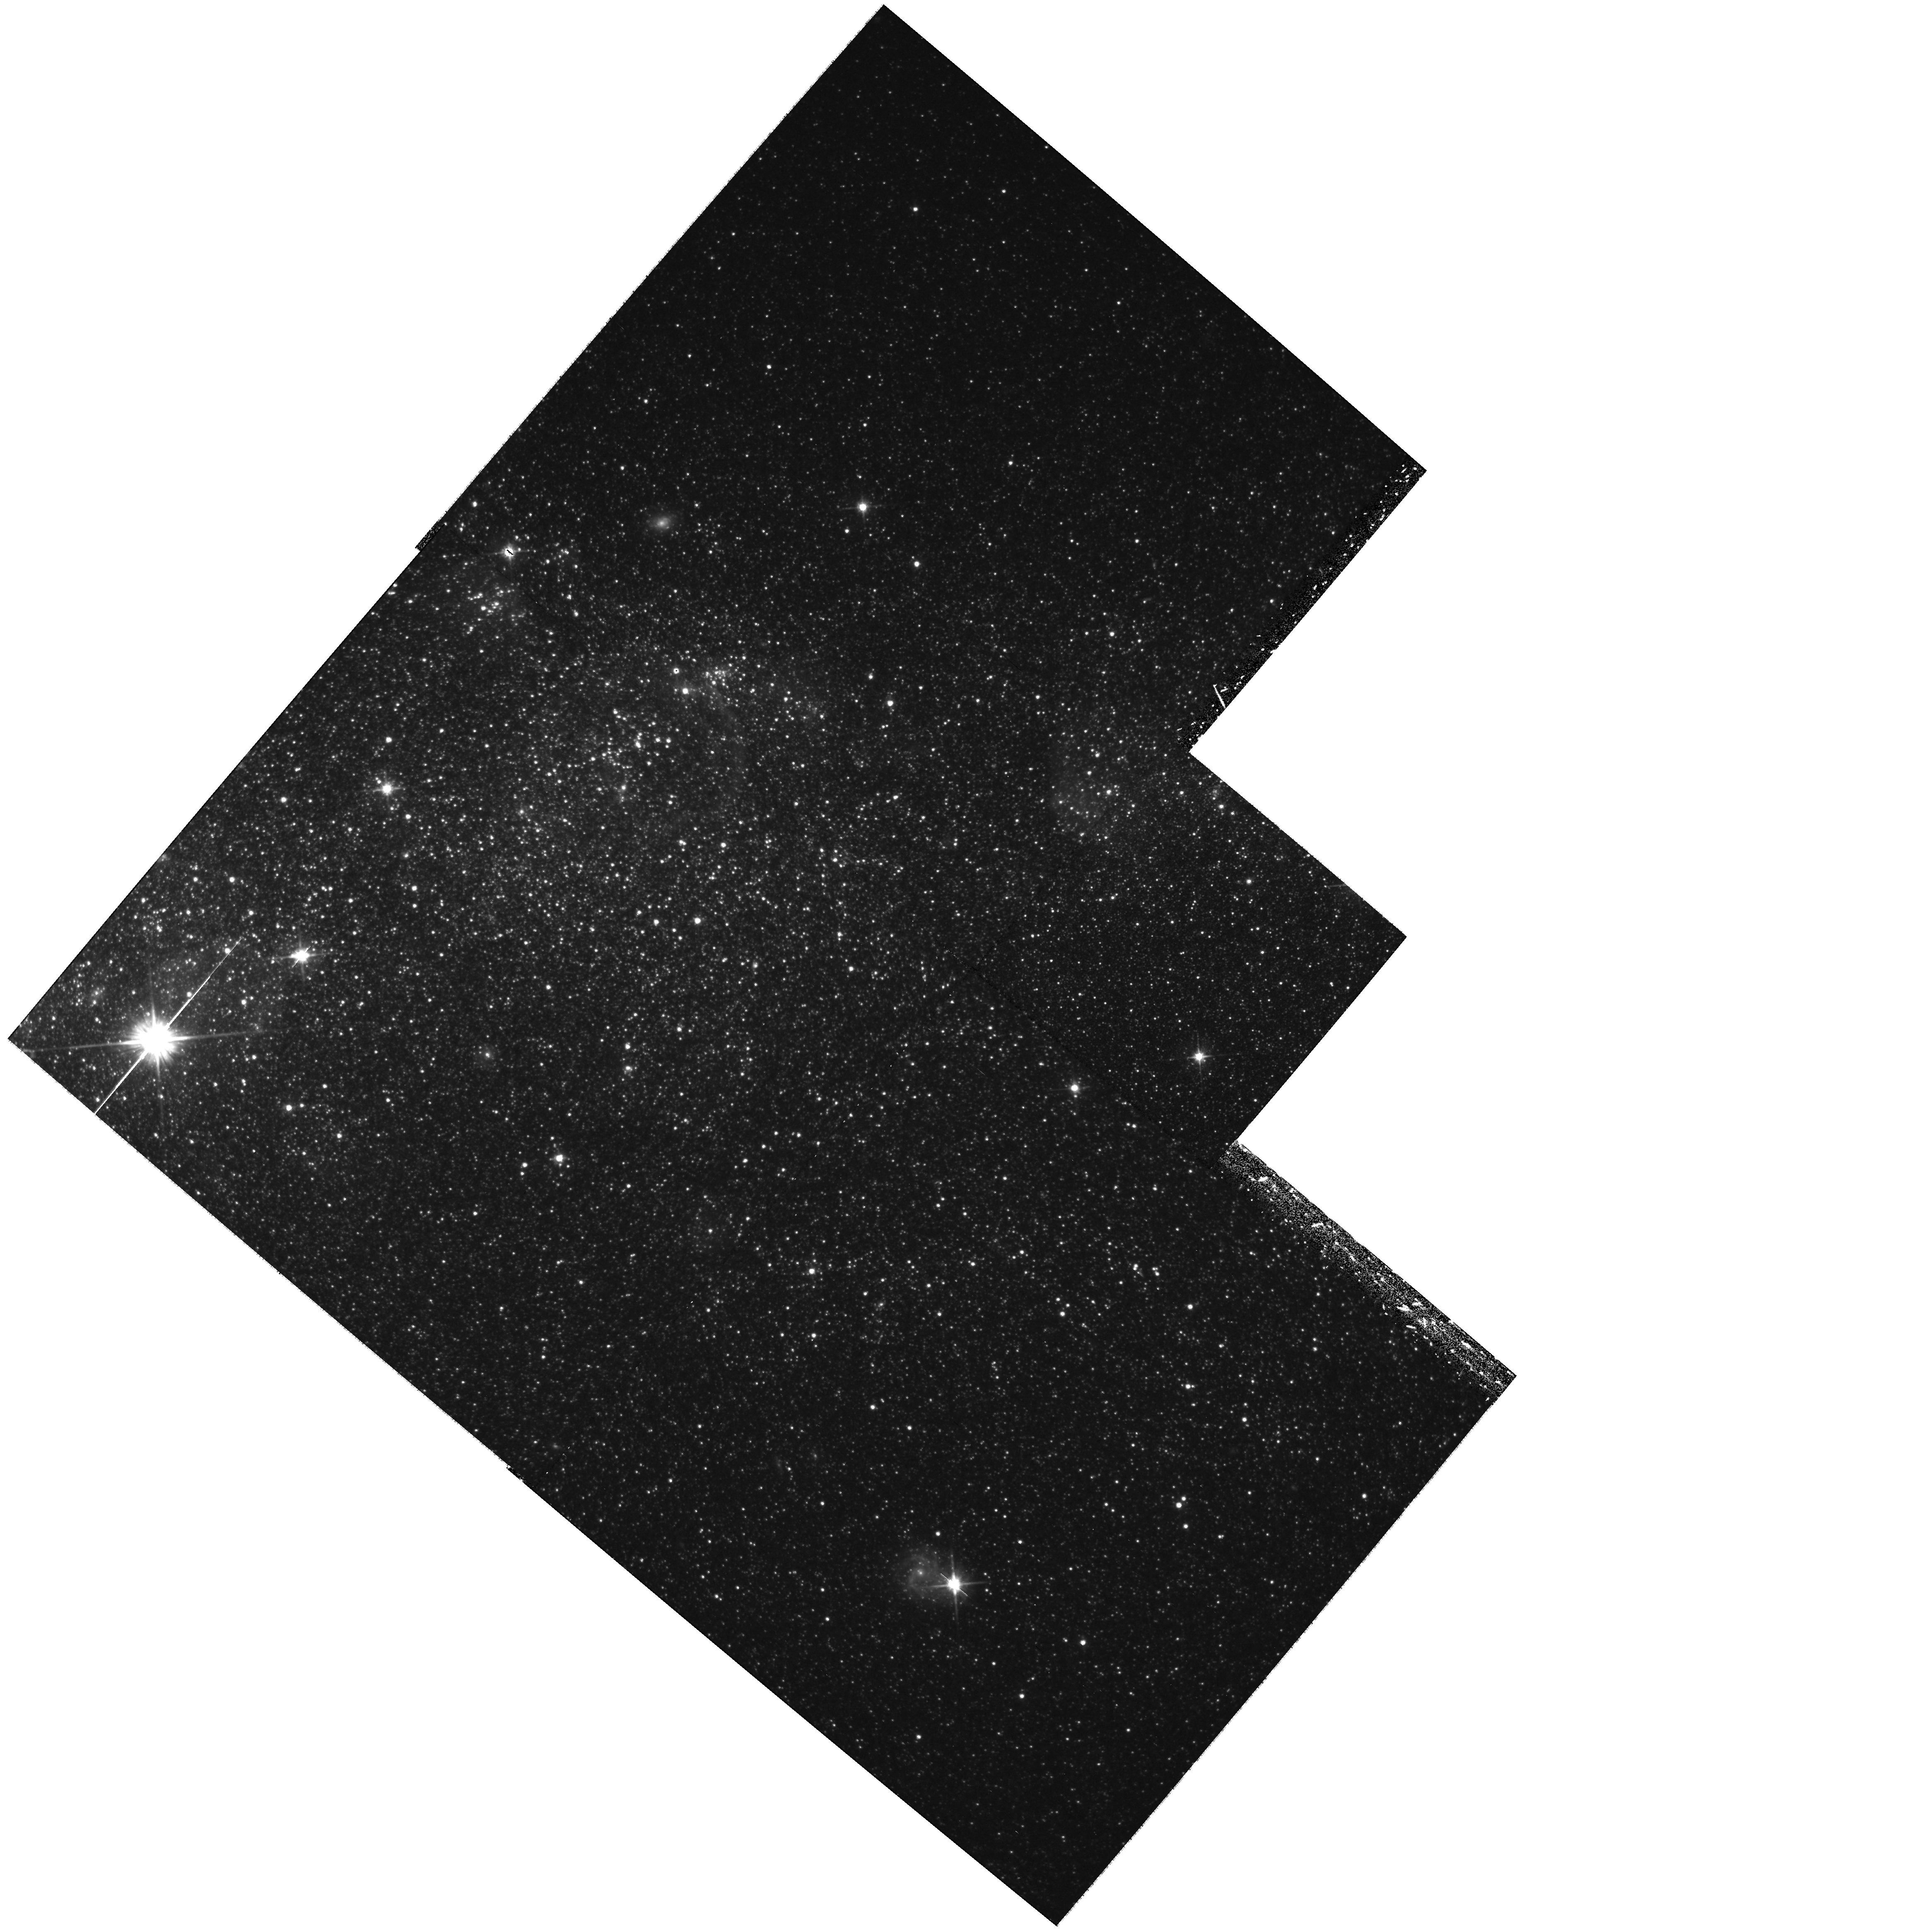
Target: NGC3109-WIDE3. Instrument: WFPC2/PC. Filter: F606W. Exposure: 40 min. Observation ID: hst_11307_03_wfpc2_pc_f606w_ua3j03

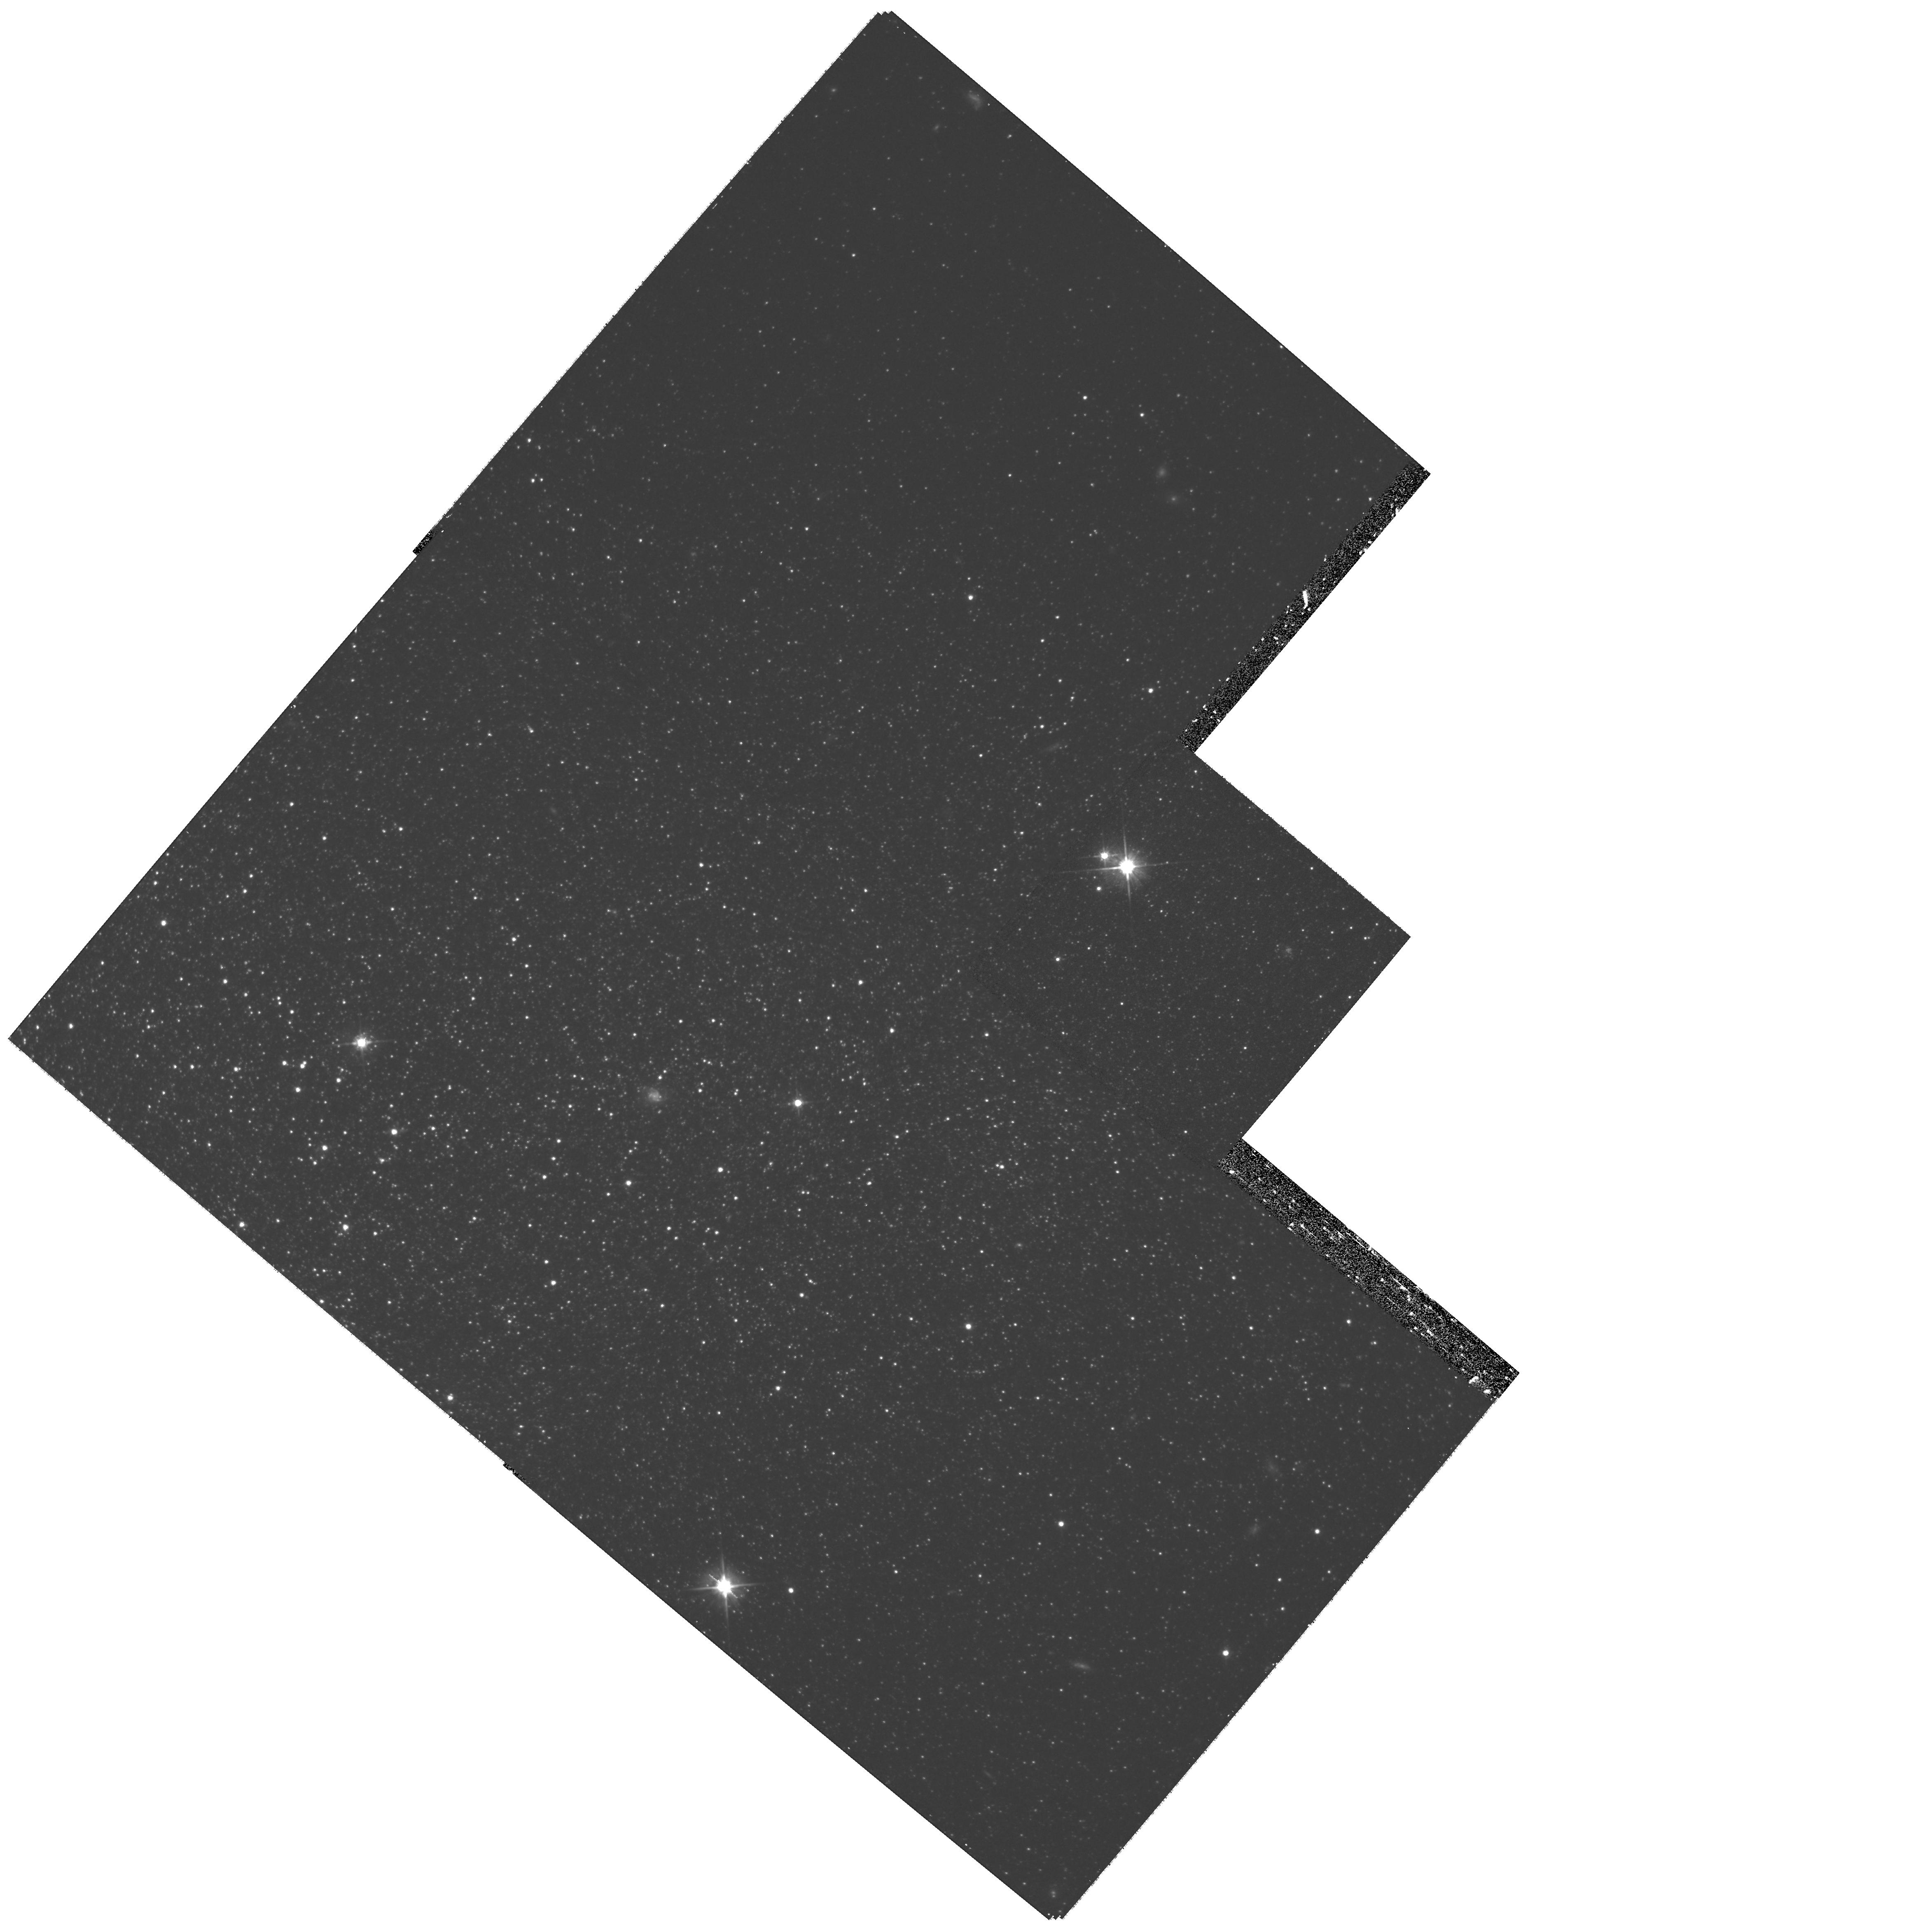
Target: NGC3109-WIDE1. Instrument: WFPC2/PC. Filter: F606W. Exposure: 45 min. Observation ID: hst_11307_01_wfpc2_pc_f606w_ua3j01

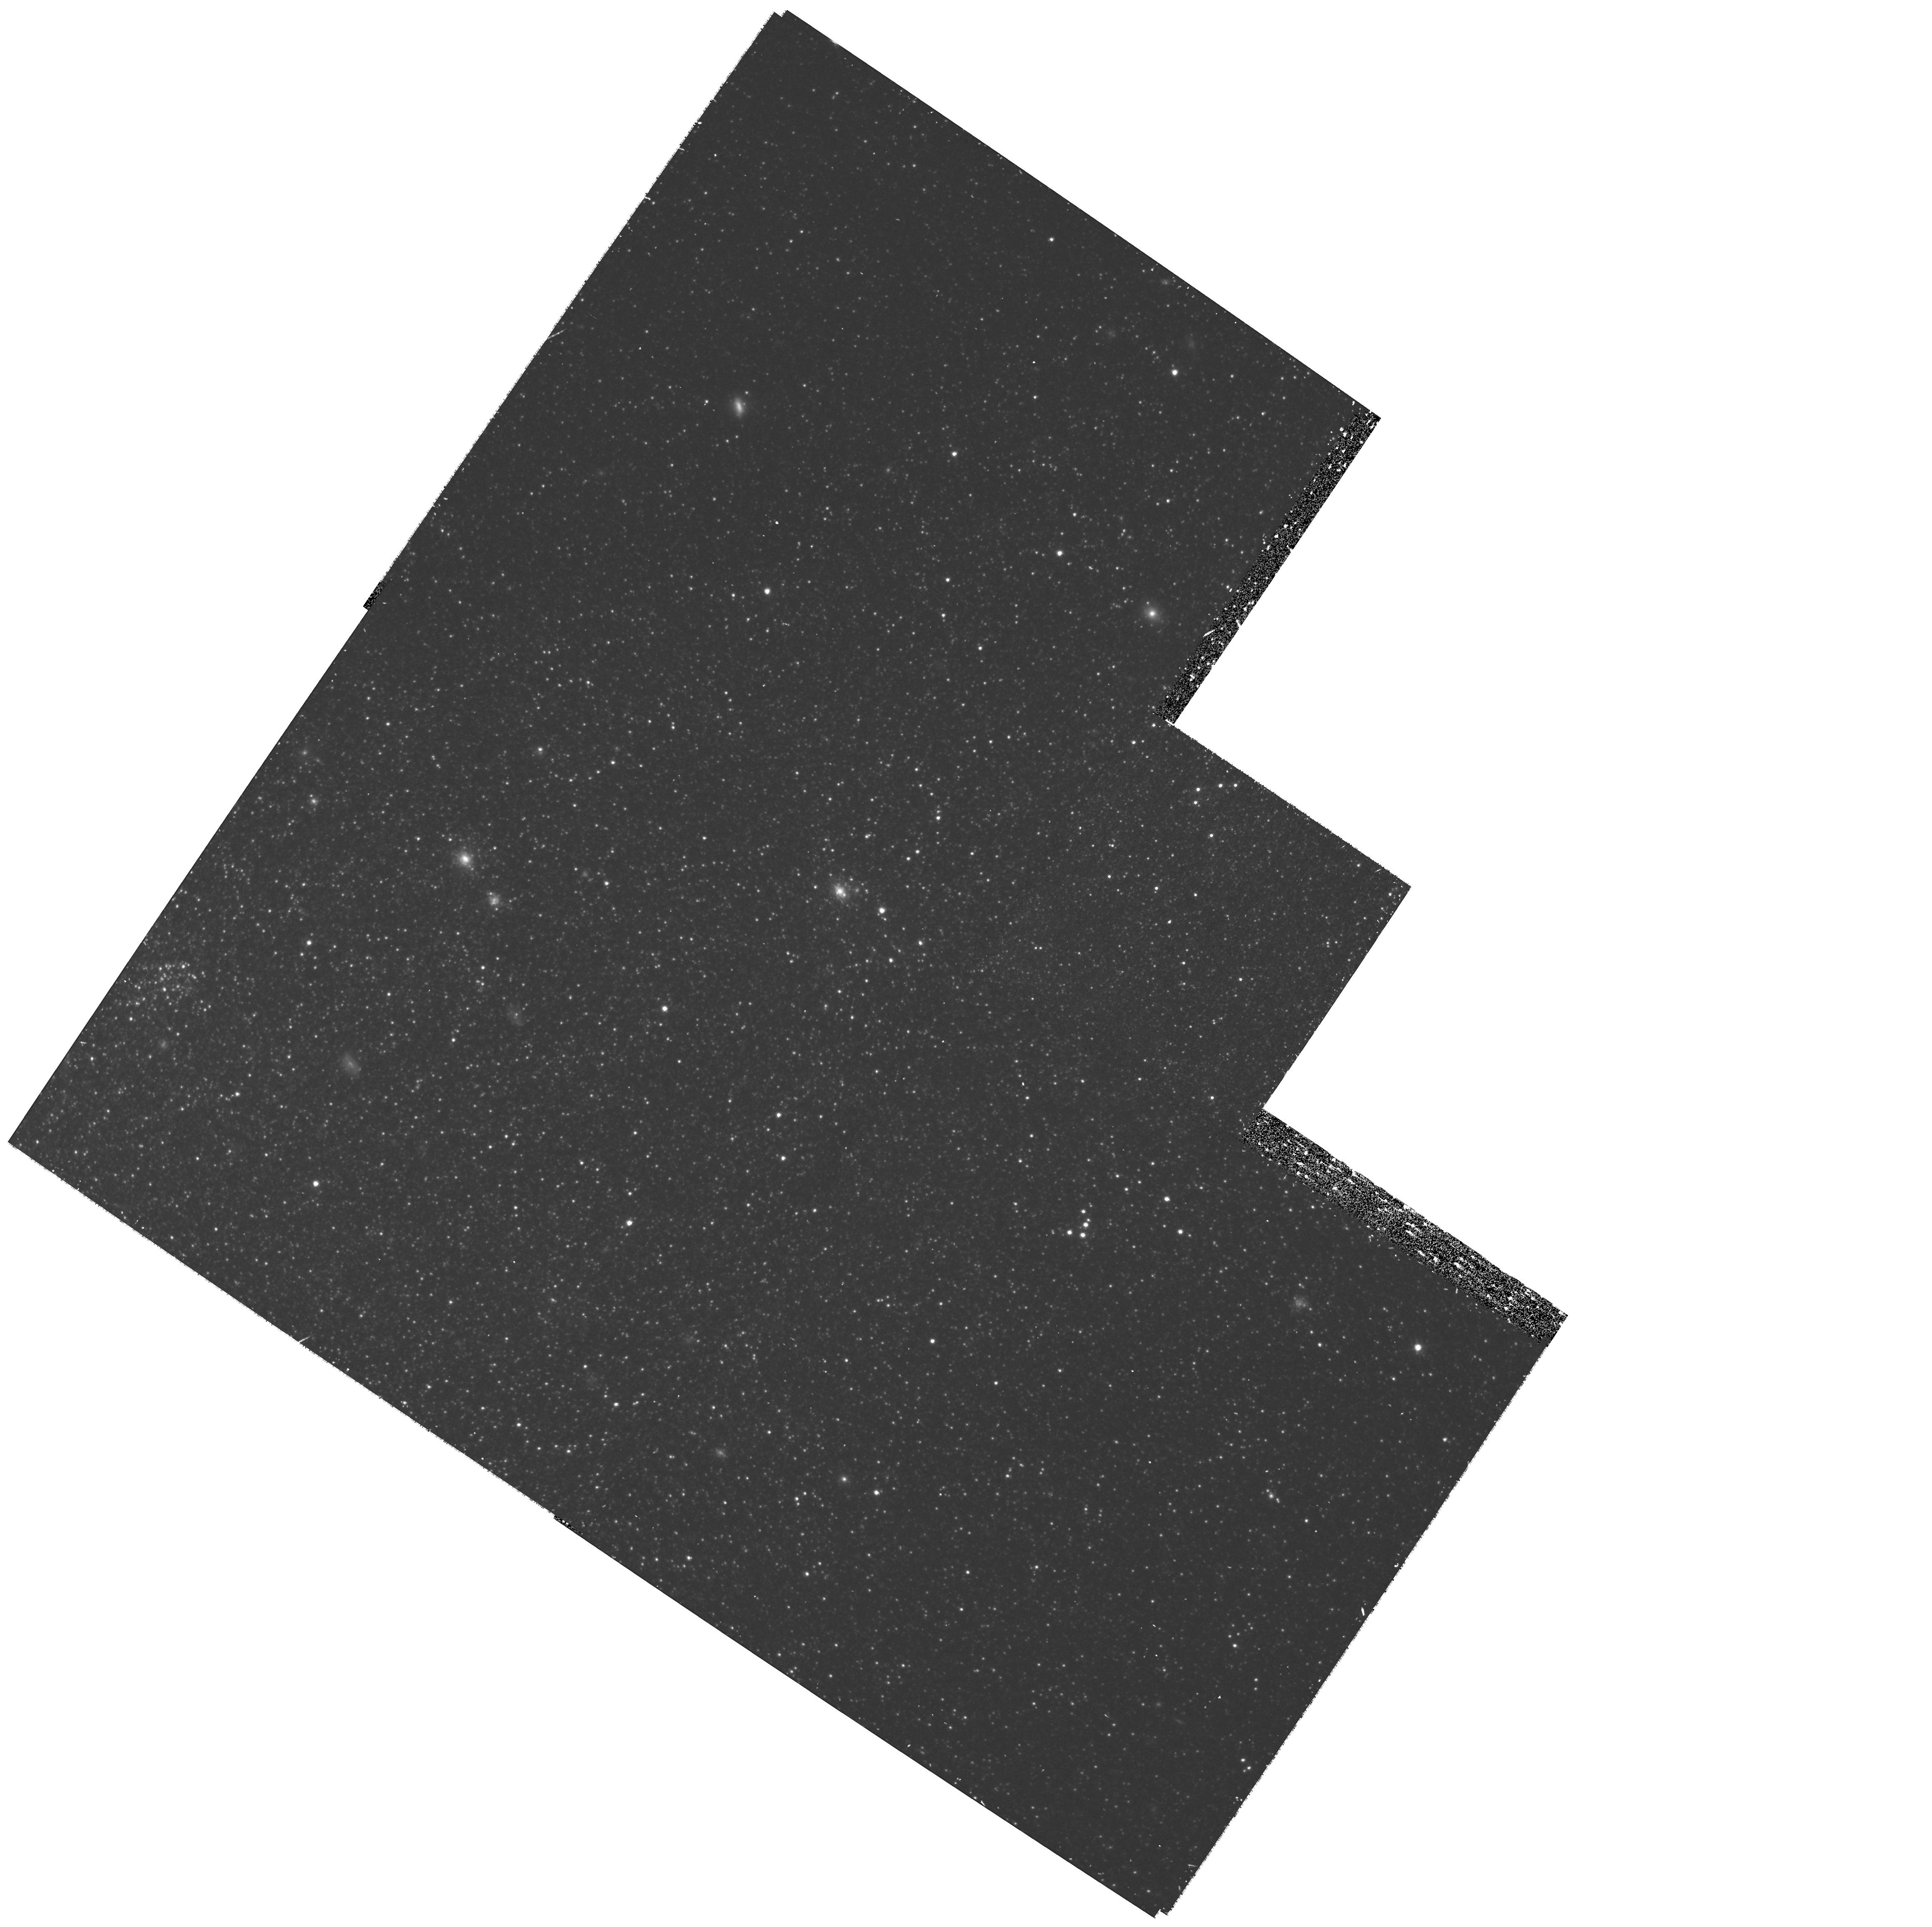
Target: NGC0055-WIDE1. Instrument: WFPC2/PC. Filter: F814W. Exposure: 43 min. Observation ID: hst_11307_06_wfpc2_pc_f814w_ua3j06

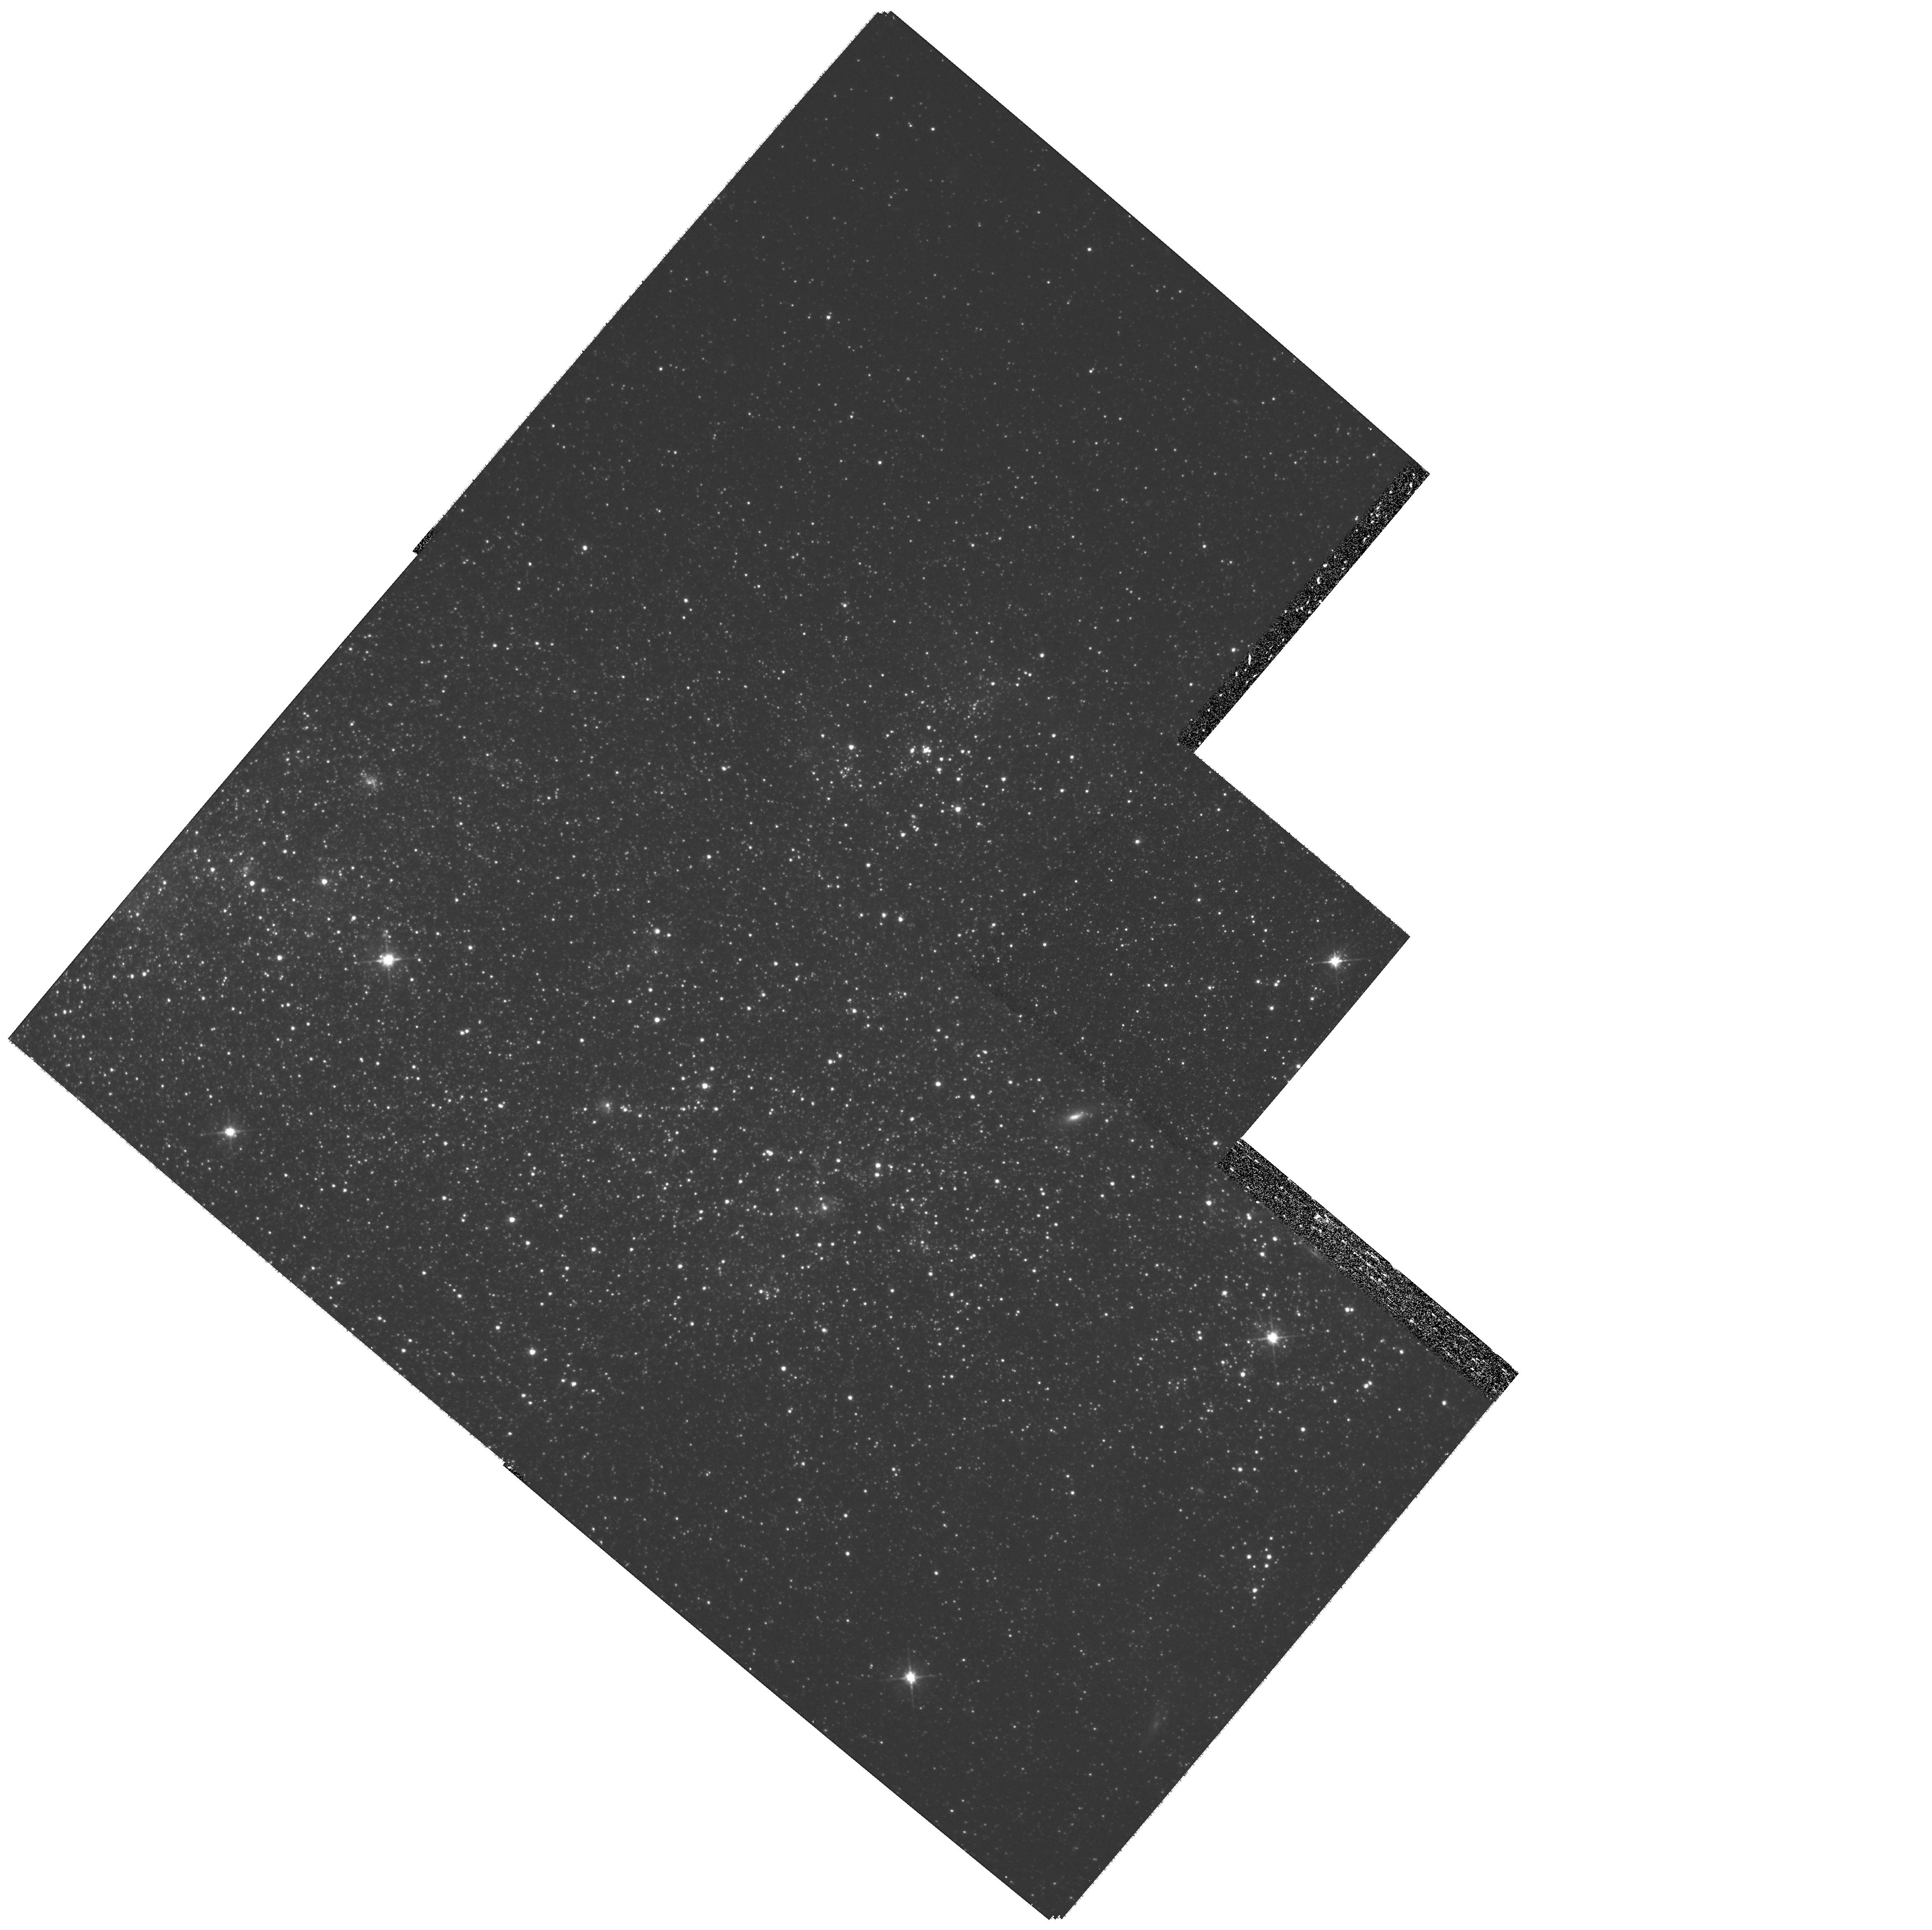
Target: NGC3109-WIDE2. Instrument: WFPC2/PC. Filter: F606W. Exposure: 45 min. Observation ID: hst_11307_02_wfpc2_pc_f606w_ua3j02

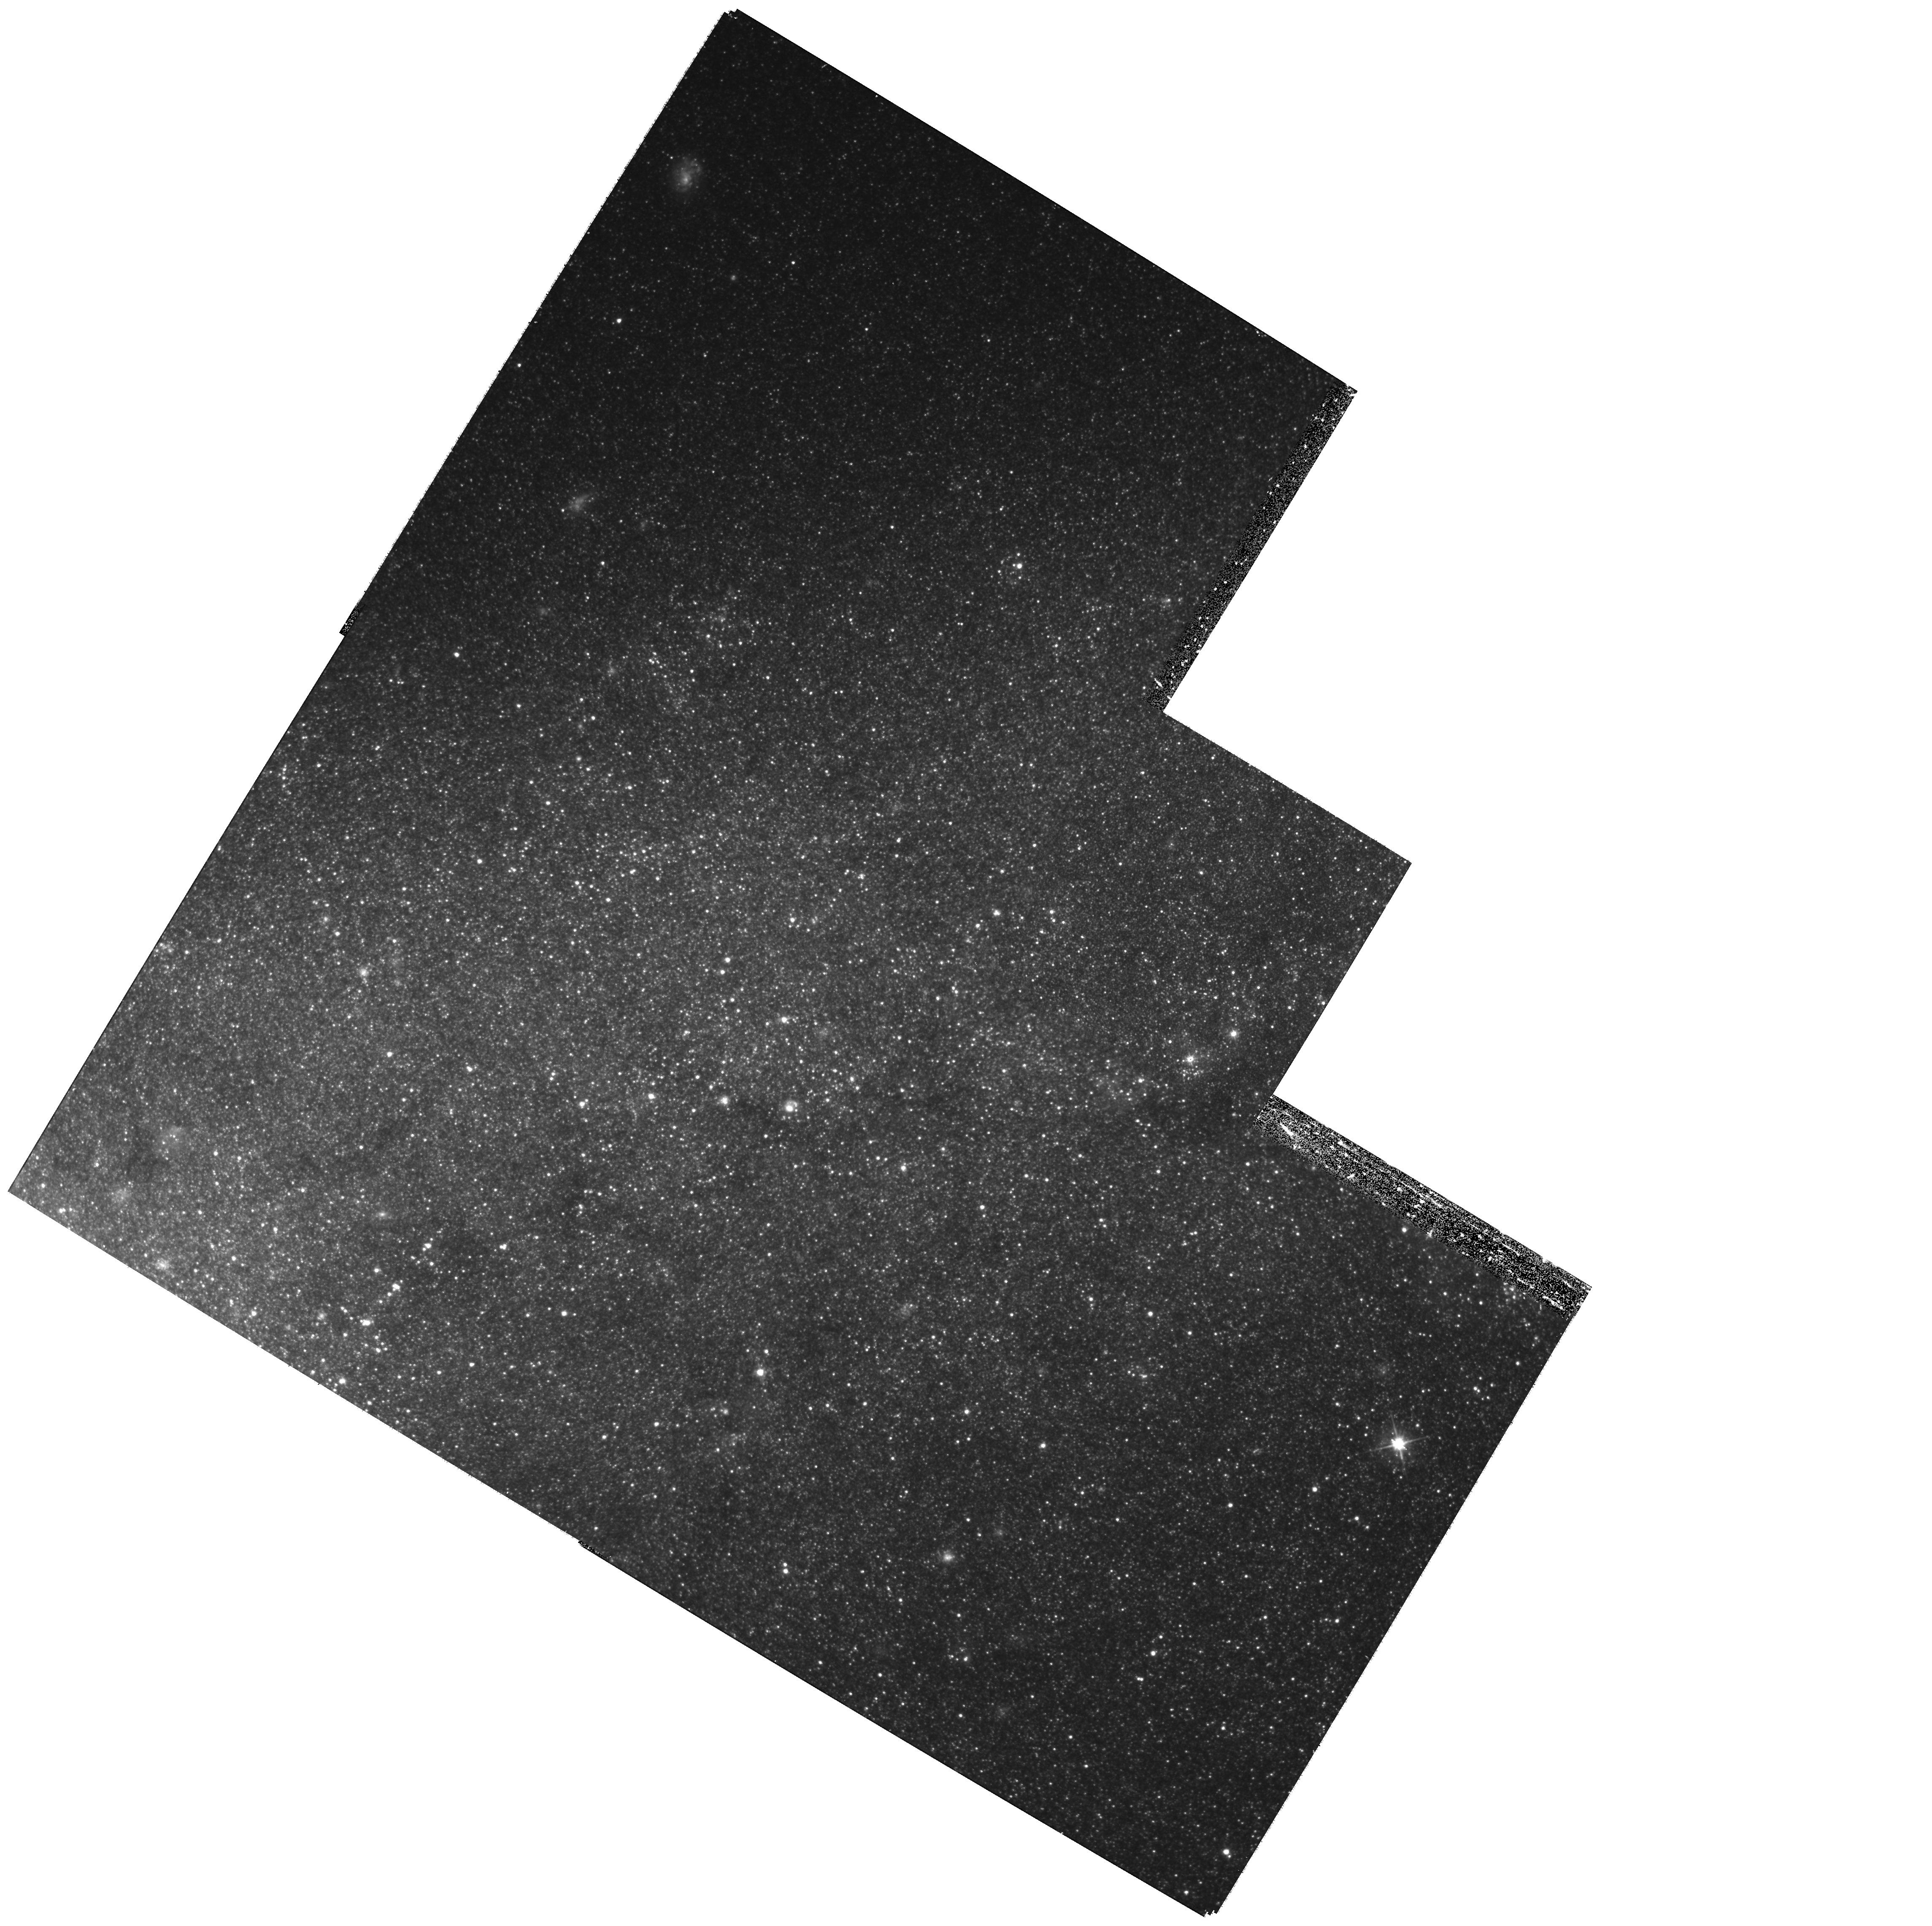
Target: NGC0055-WIDE4. Instrument: WFPC2/PC. Filter: F606W. Exposure: 45 min. Observation ID: hst_11307_09_wfpc2_pc_f606w_ua3j09

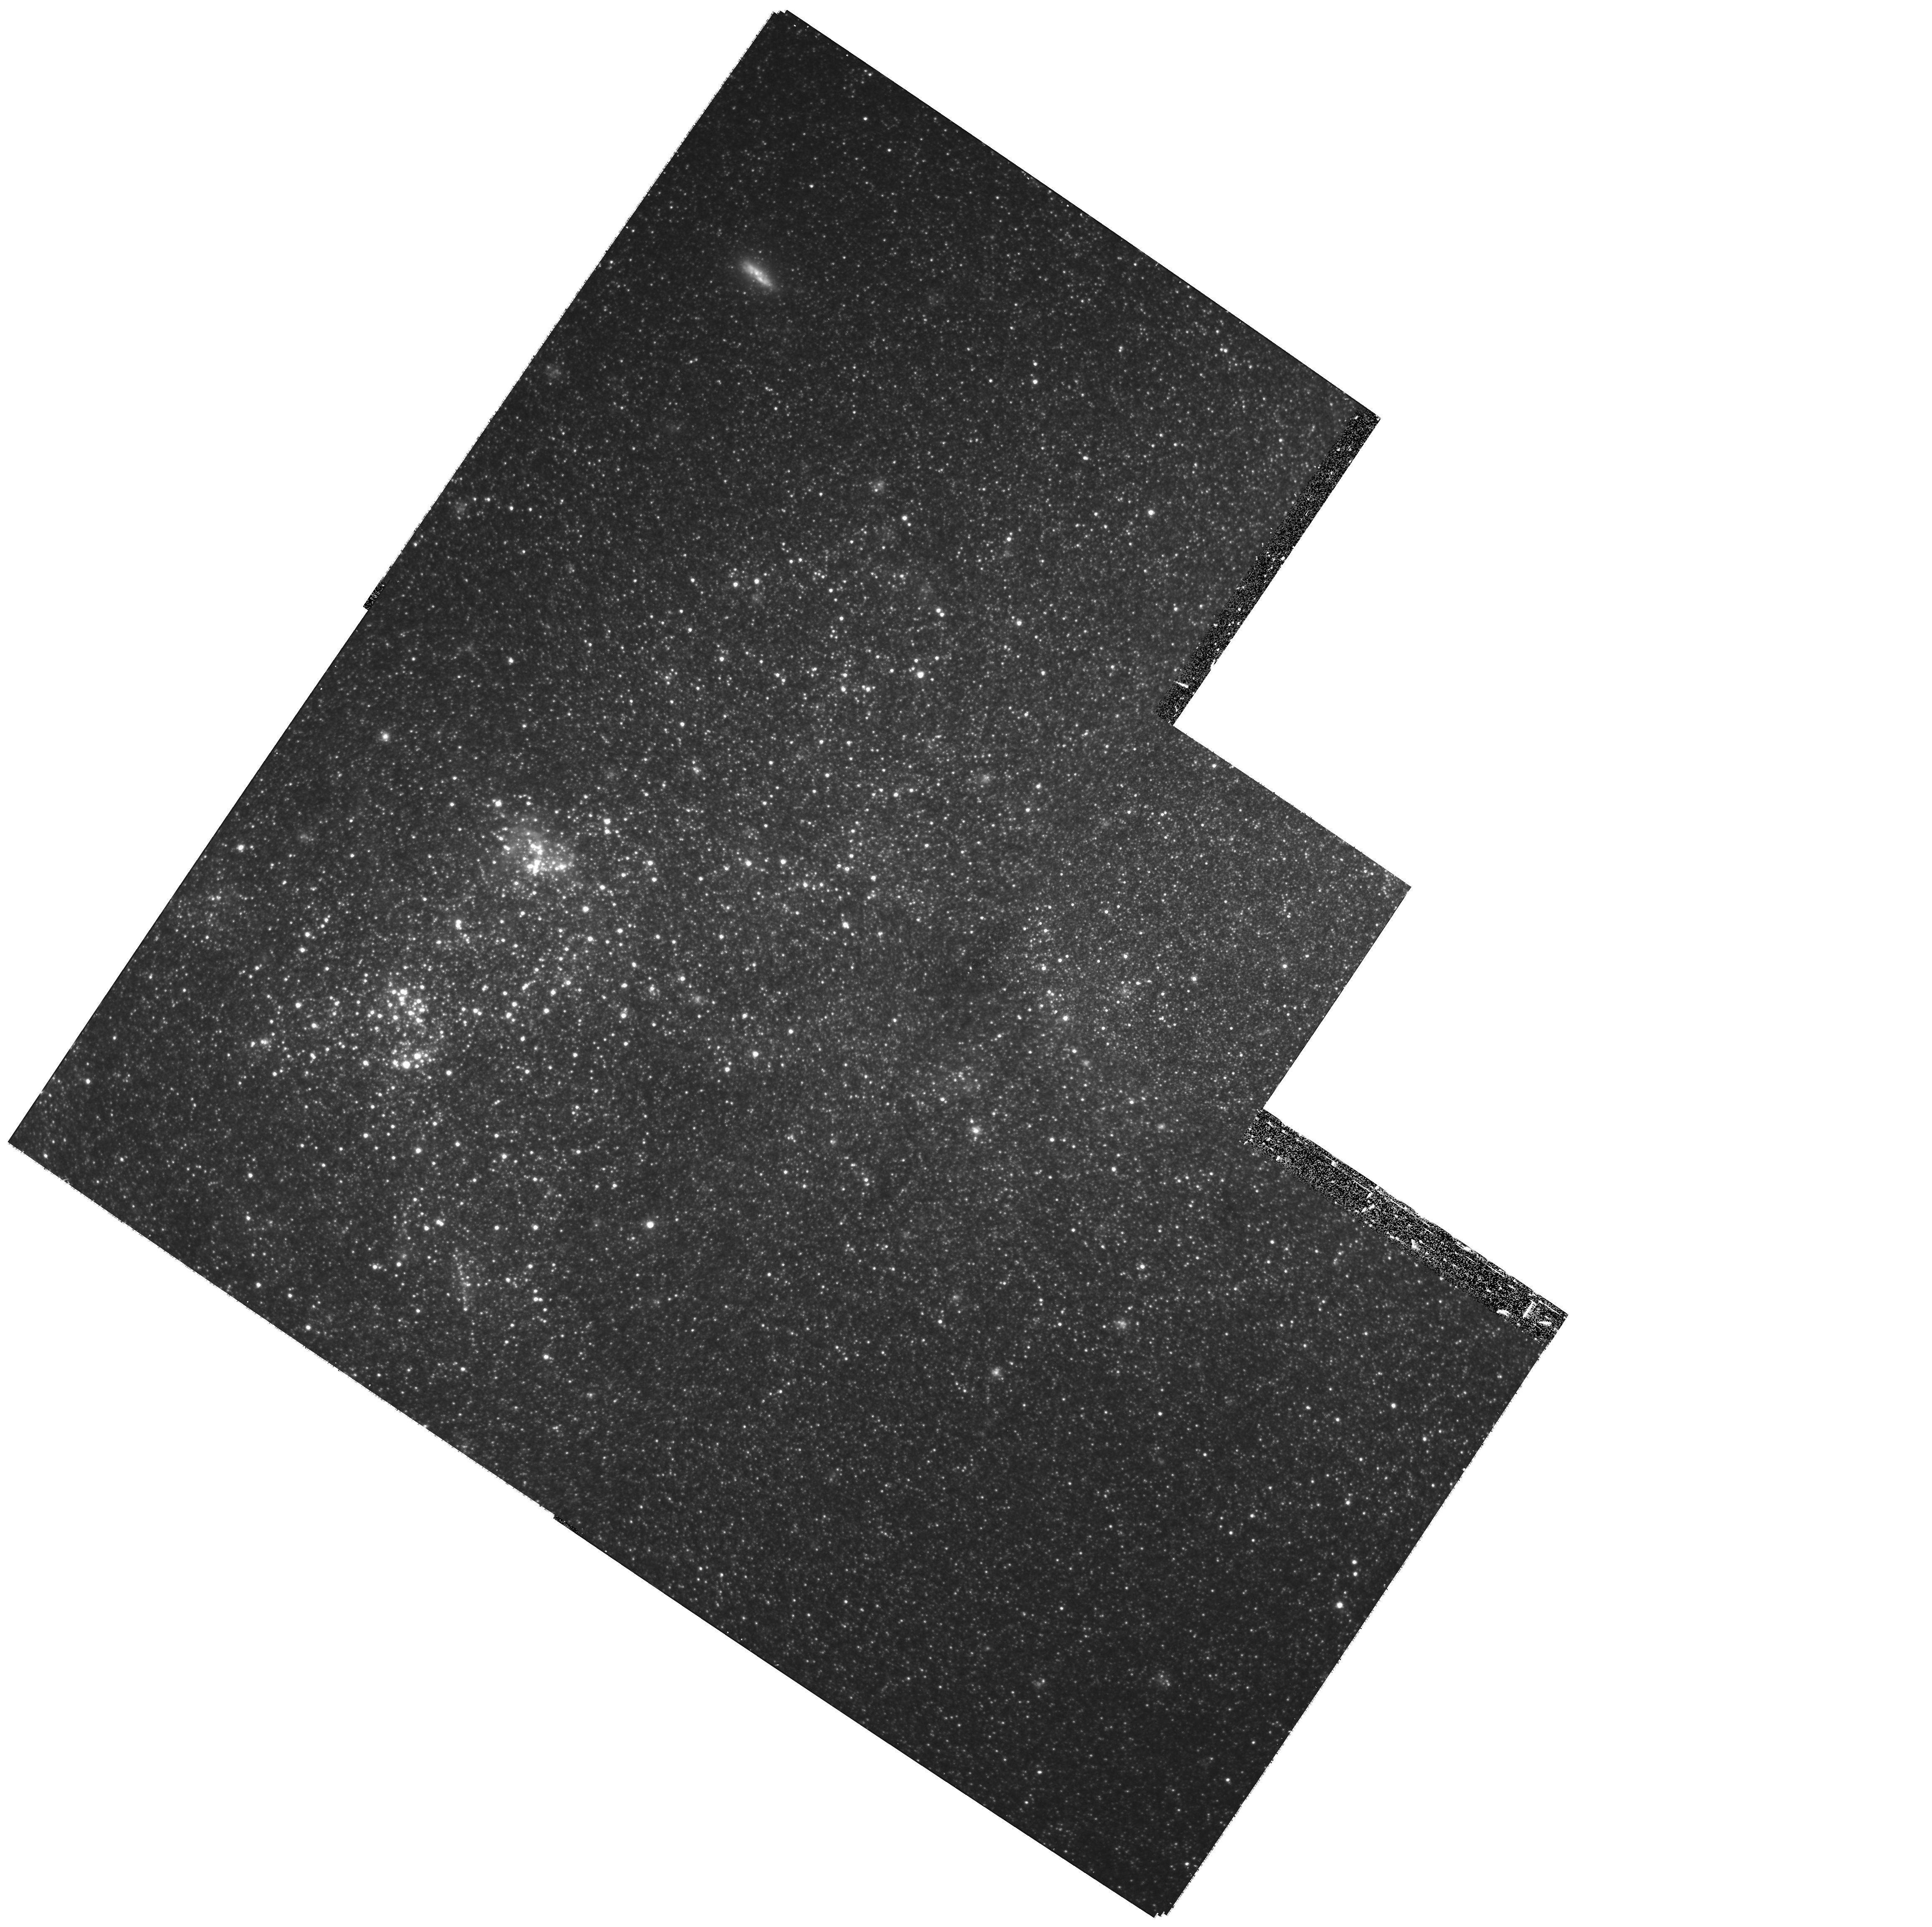
Target: NGC0055-WIDE5. Instrument: WFPC2/PC. Filter: F814W. Exposure: 1.1 h. Observation ID: hst_11307_10_wfpc2_pc_f814w_ua3j10

Completing the ACS Nearby Galaxy Survey with WFPC2 (PI: Dalcanton, Julianne)

We are requesting 25 orbits of Director's Discretionary Time to complete the primary science goals of our highly-ranked ACS Nearby Galaxy Survey Treasury program (ANGST). Our program lost ~2/3 of its orbits due to the ACS failure. Roughly half of these were restored as a result of an appeal to the Telescope Time Review Board which re-scoped the program. The Board's response to our appeal was explicit in terms of which targets were to be observed and how. We were directed to request Director's discretionary time for the components of the appeal which were not granted by the Review Board, but which were vital to the success of the program. The observing strategy for ANGST is two-fold: to obtain one deep field per galaxy which enables derivation of an accurate ancient star formation history, and to obtain radial tilings sufficient for recovering the full star formation history. The Review Board granted WFPC2 observations for deep fields in 7 galaxies, but no time for radial tilings. However, recovering the full star formation history of a galaxy is not possible without additional radial coverage. We have searched the archives for observations which may be used in place of the tilings (conceding some of the Treasury goals, but providing significant constraints on the full star formation history), and have identified suitable observations for all but two of the galaxies. Here we request DD time for radial tilings for those last two galaxies.